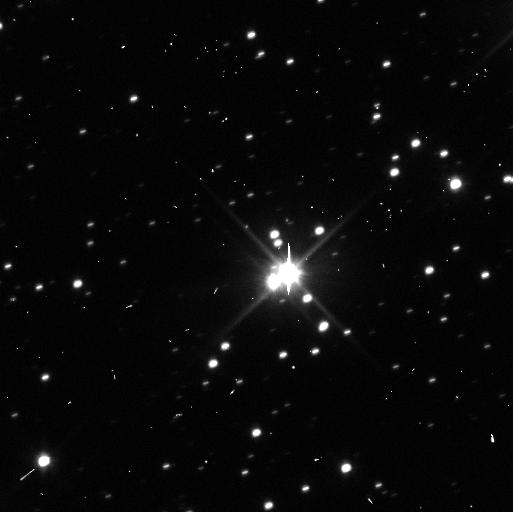
Target: PLUTO-CHARON-3RD-QUADRANT. Instrument: WFC3/UVIS. Filter: F350LP. Exposure: 3 min. Observation ID: ibxa62p7q

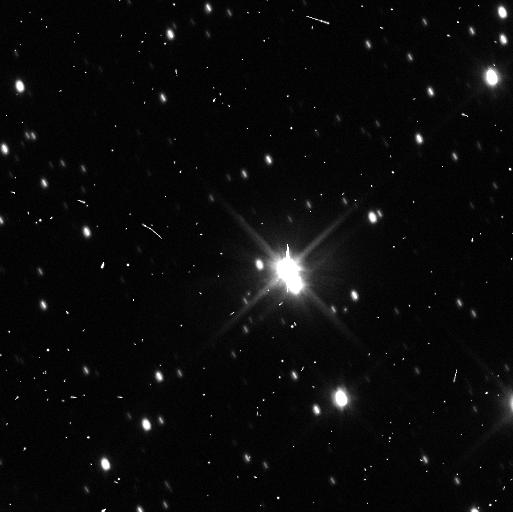
Target: PLUTO-CHARON-1ST-QUADRANT-PLUS. Instrument: WFC3/UVIS. Filter: F350LP. Exposure: 3 min. Observation ID: ibxa31siq

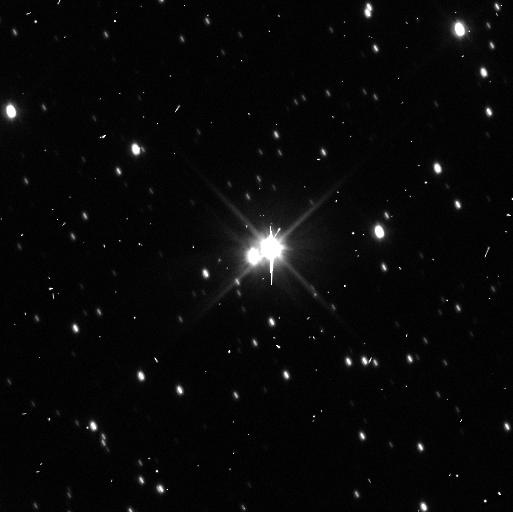
Target: PLUTO-CHARON-4TH-QUADRANT. Instrument: WFC3/UVIS. Filter: F350LP. Exposure: 3 min. Observation ID: ibxa61j2q

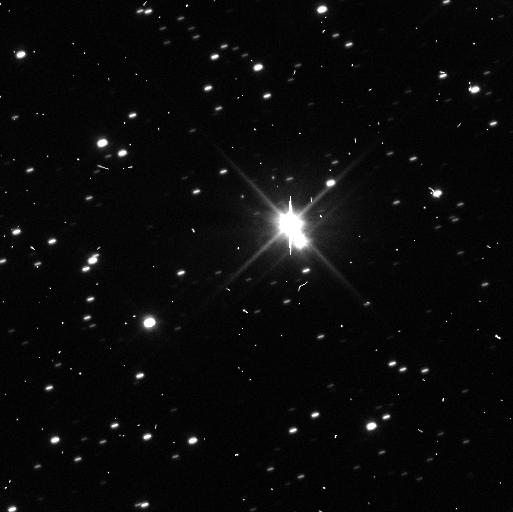
Target: PLUTO-CHARON-4TH-QUADRANT-PLUS. Instrument: WFC3/UVIS. Filter: F350LP. Exposure: 3 min. Observation ID: ibxa32deq

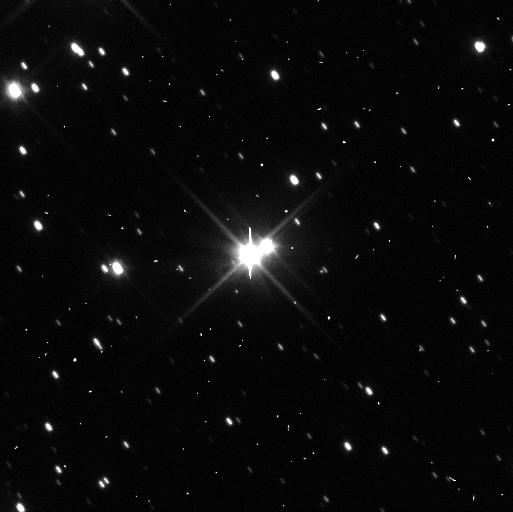
Target: PLUTO-CHARON-2ND-QUADRANT-PLUS. Instrument: WFC3/UVIS. Filter: F350LP. Exposure: 3 min. Observation ID: ibxa41byq

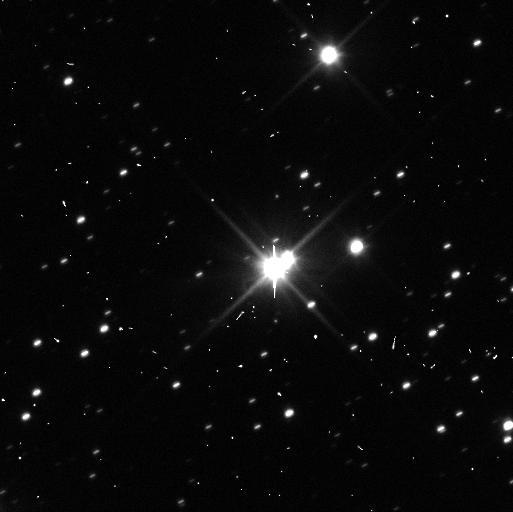
Target: PLUTO-CHARON-3RD-QUADRANT-PLUS. Instrument: WFC3/UVIS. Filter: F350LP. Exposure: 3 min. Observation ID: ibxa43f6q

Hubble Deep Search for Debris and Satellites in the Pluto System in Support of NASAs New Horizons Mission (PI: Weaver, Hal)

Our team's discovery last summer of a faint (V~26.1) new satellite (provisionally called "P4") around Pluto demonstrated that the Pluto system is even richer with orbiting material than previously suspected. Moreover, P4's location near yet another Charon mean motion resonance (MMR), as Nix and Hydra also are, suggests that still more Charon MMRs could be populated with small, as yet undetected, satellites. Further still, there is now some evidence from HST for a debris ring inside Charon's orbit. While these are exciting developments scientifically, they have, more importantly, exposed a potentially catastrophic threat to NASA's New Horizons (NH) spacecraft as it passes through the Pluto system in July 2015 - i.e., debris ejected from Pluto's small satellites may be creating hazards to flight. We propose a Director's Discretionary Time (DDT) program comprised of 34 orbits of Hubble observations for our time-critical need in 2012 to investigate potential hazards to NASA's New Horizons spacecraft as it flies through the Pluto system in July 2015, and to certify potential new trajectory options for the NH mission if it must "bail out" to a safe haven. The results from this Hubble DDT program will be unique and will have profound implications for the New Horizons mission, a top scientific priority of the last NASA Planetary Decadal Survey.